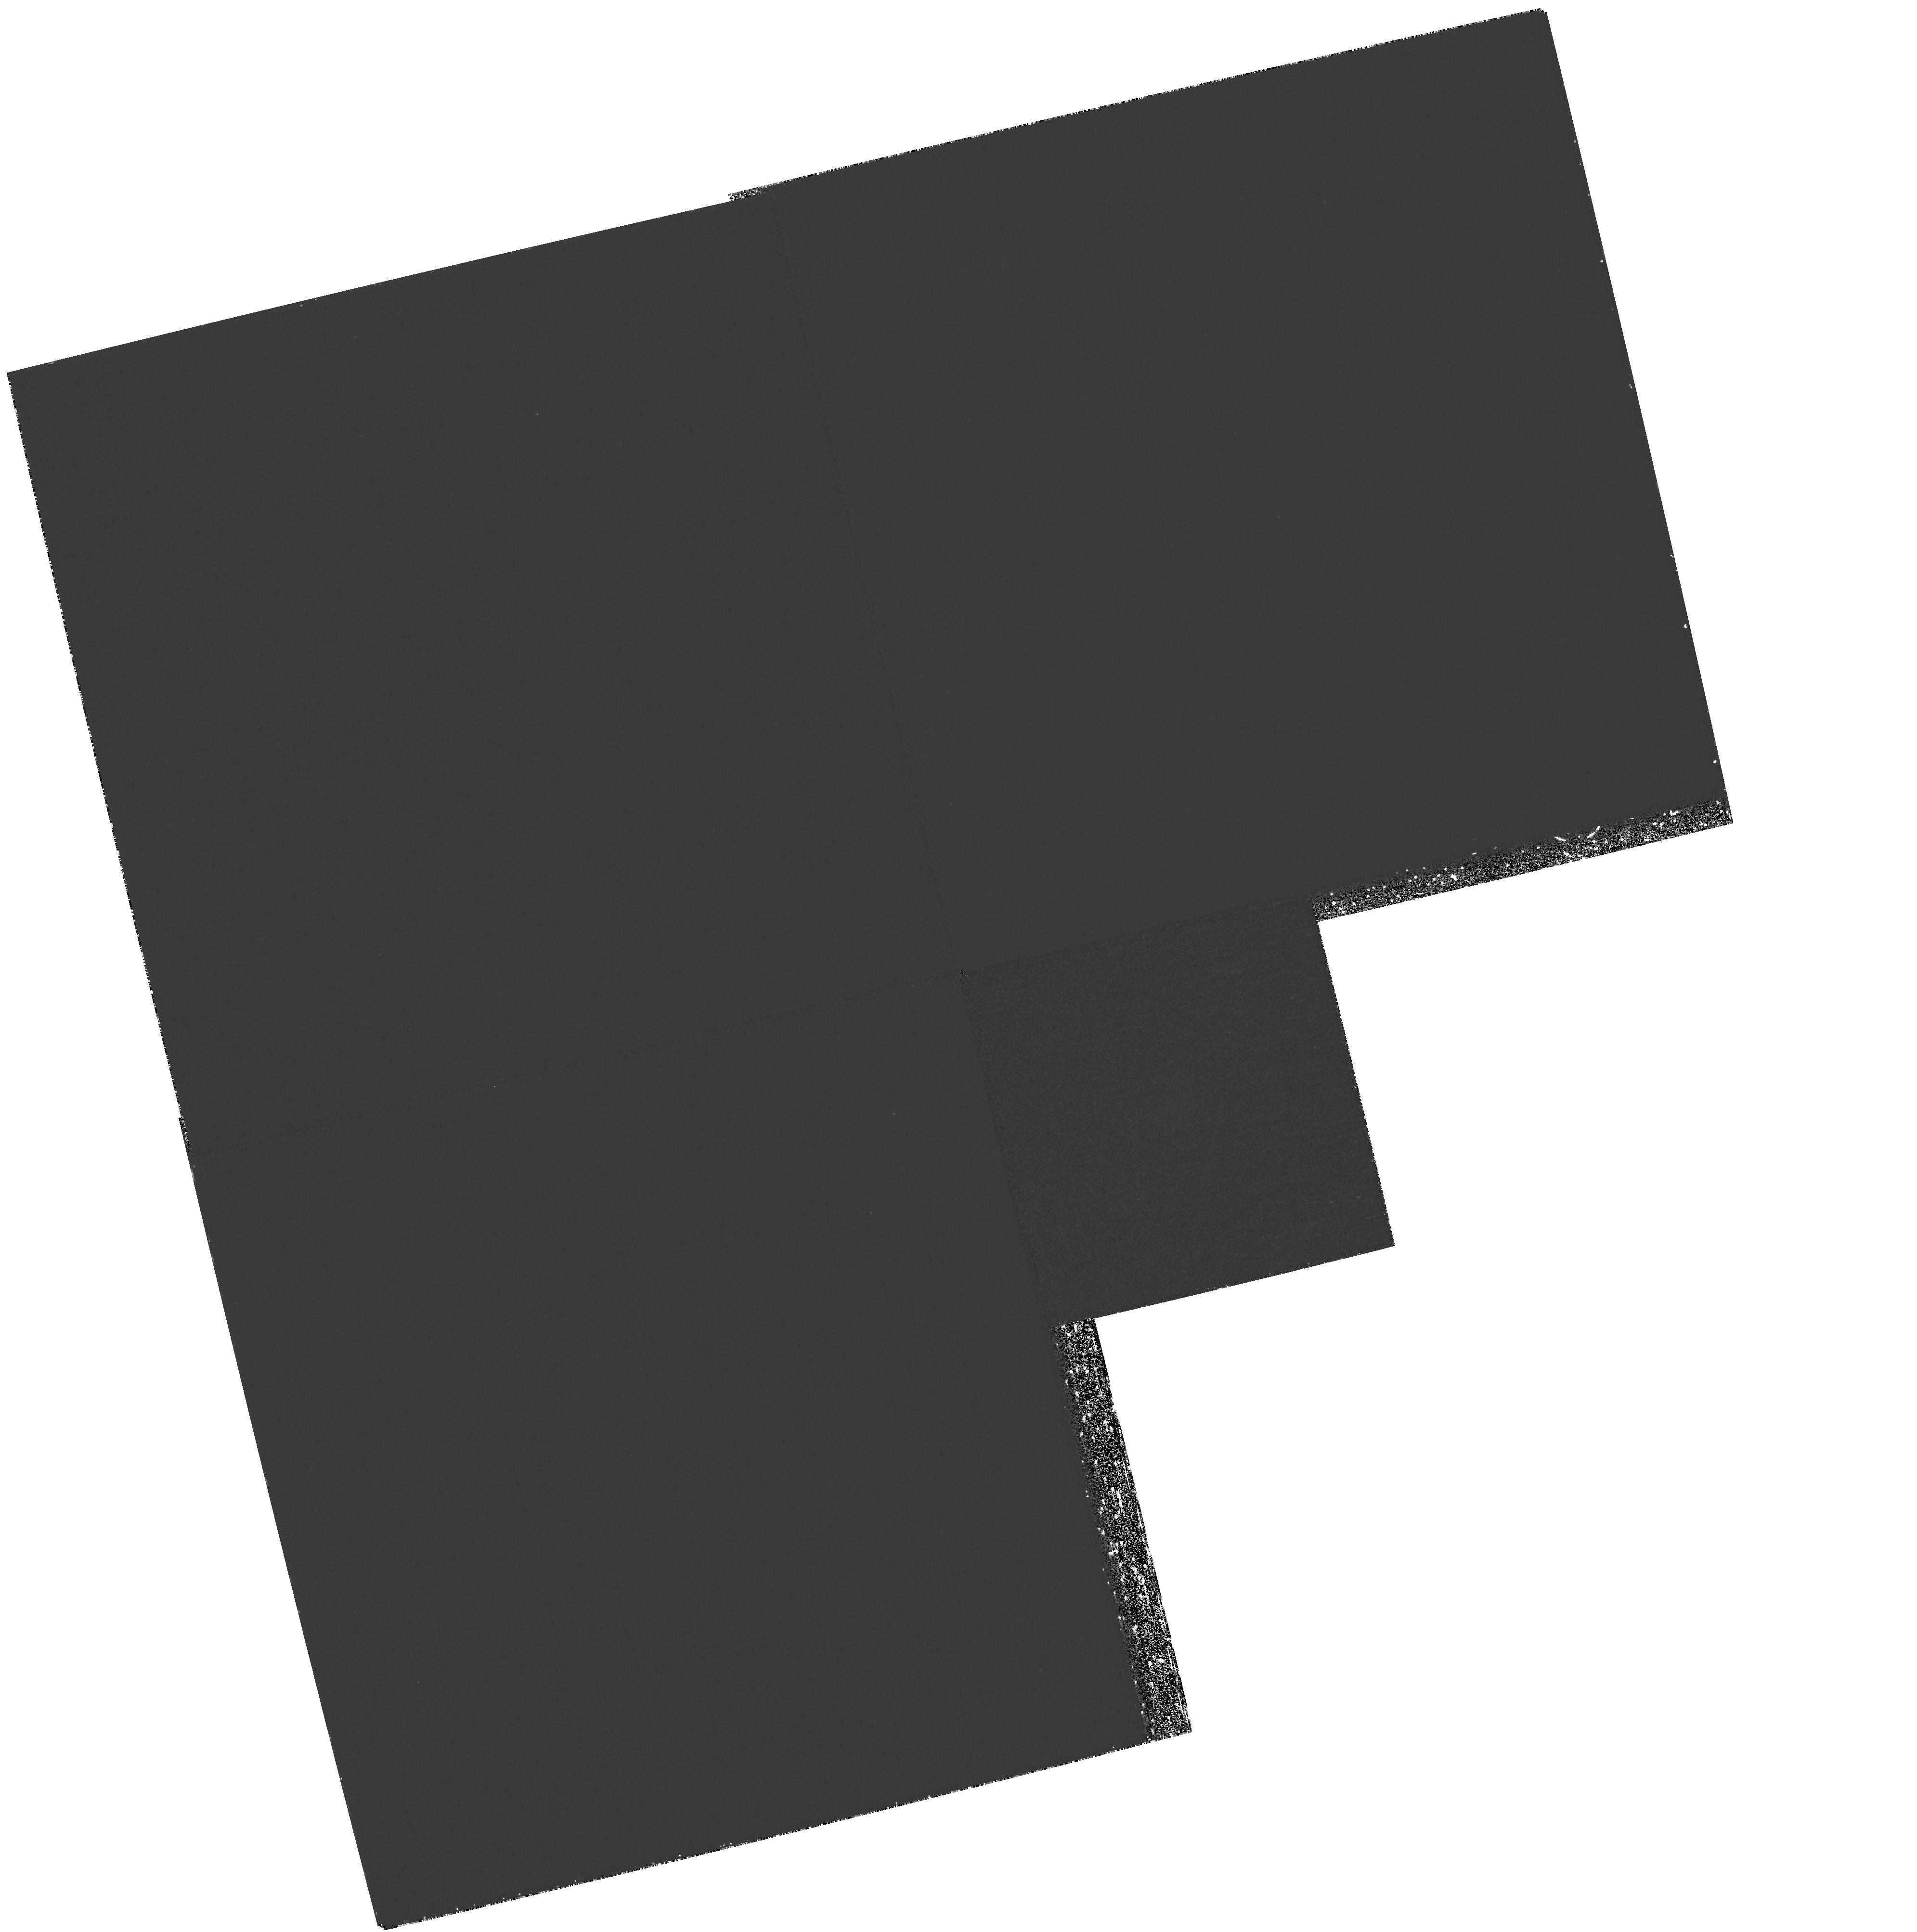
Target: NGC4406
Instrument: WFPC2/PC
Filter: F170W
Exposure: 1.8 h
Observation ID: hst_8725_03_wfpc2_pc_f170w_u66o03

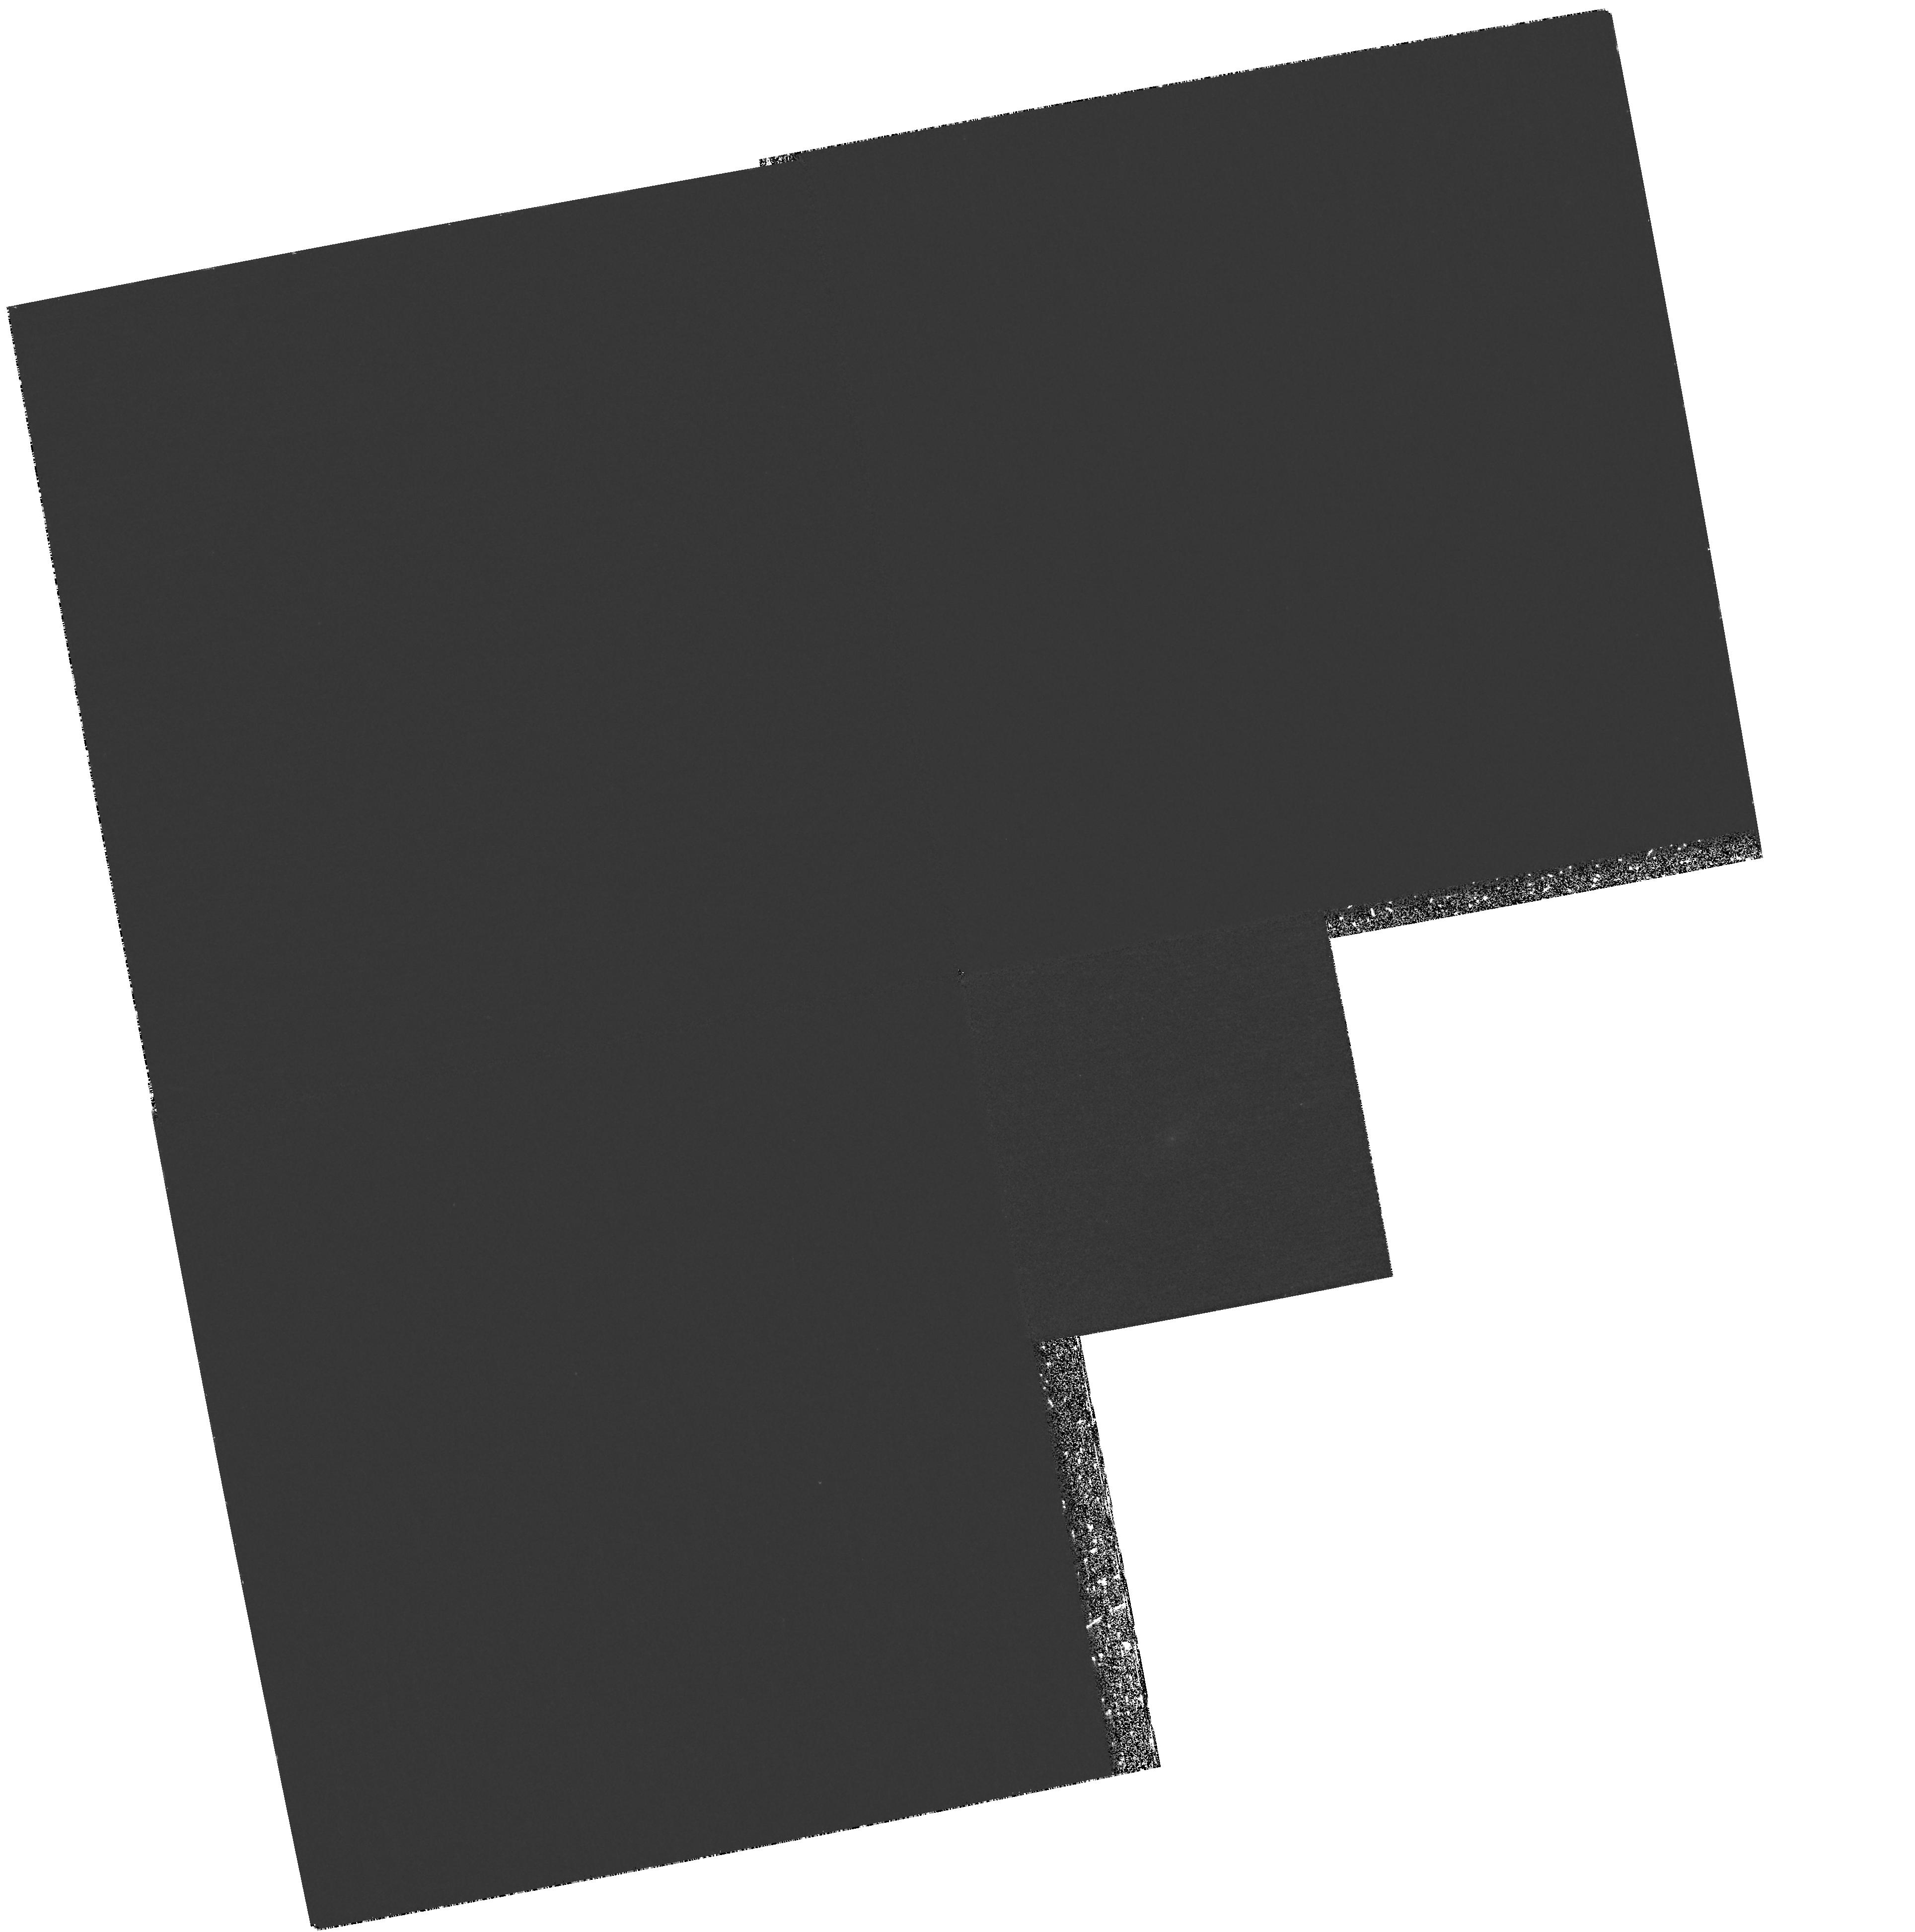
Target: NGC3610
Instrument: WFPC2/PC
Filter: F170W
Exposure: 2.3 h
Observation ID: hst_8725_04_wfpc2_pc_f170w_u66o04

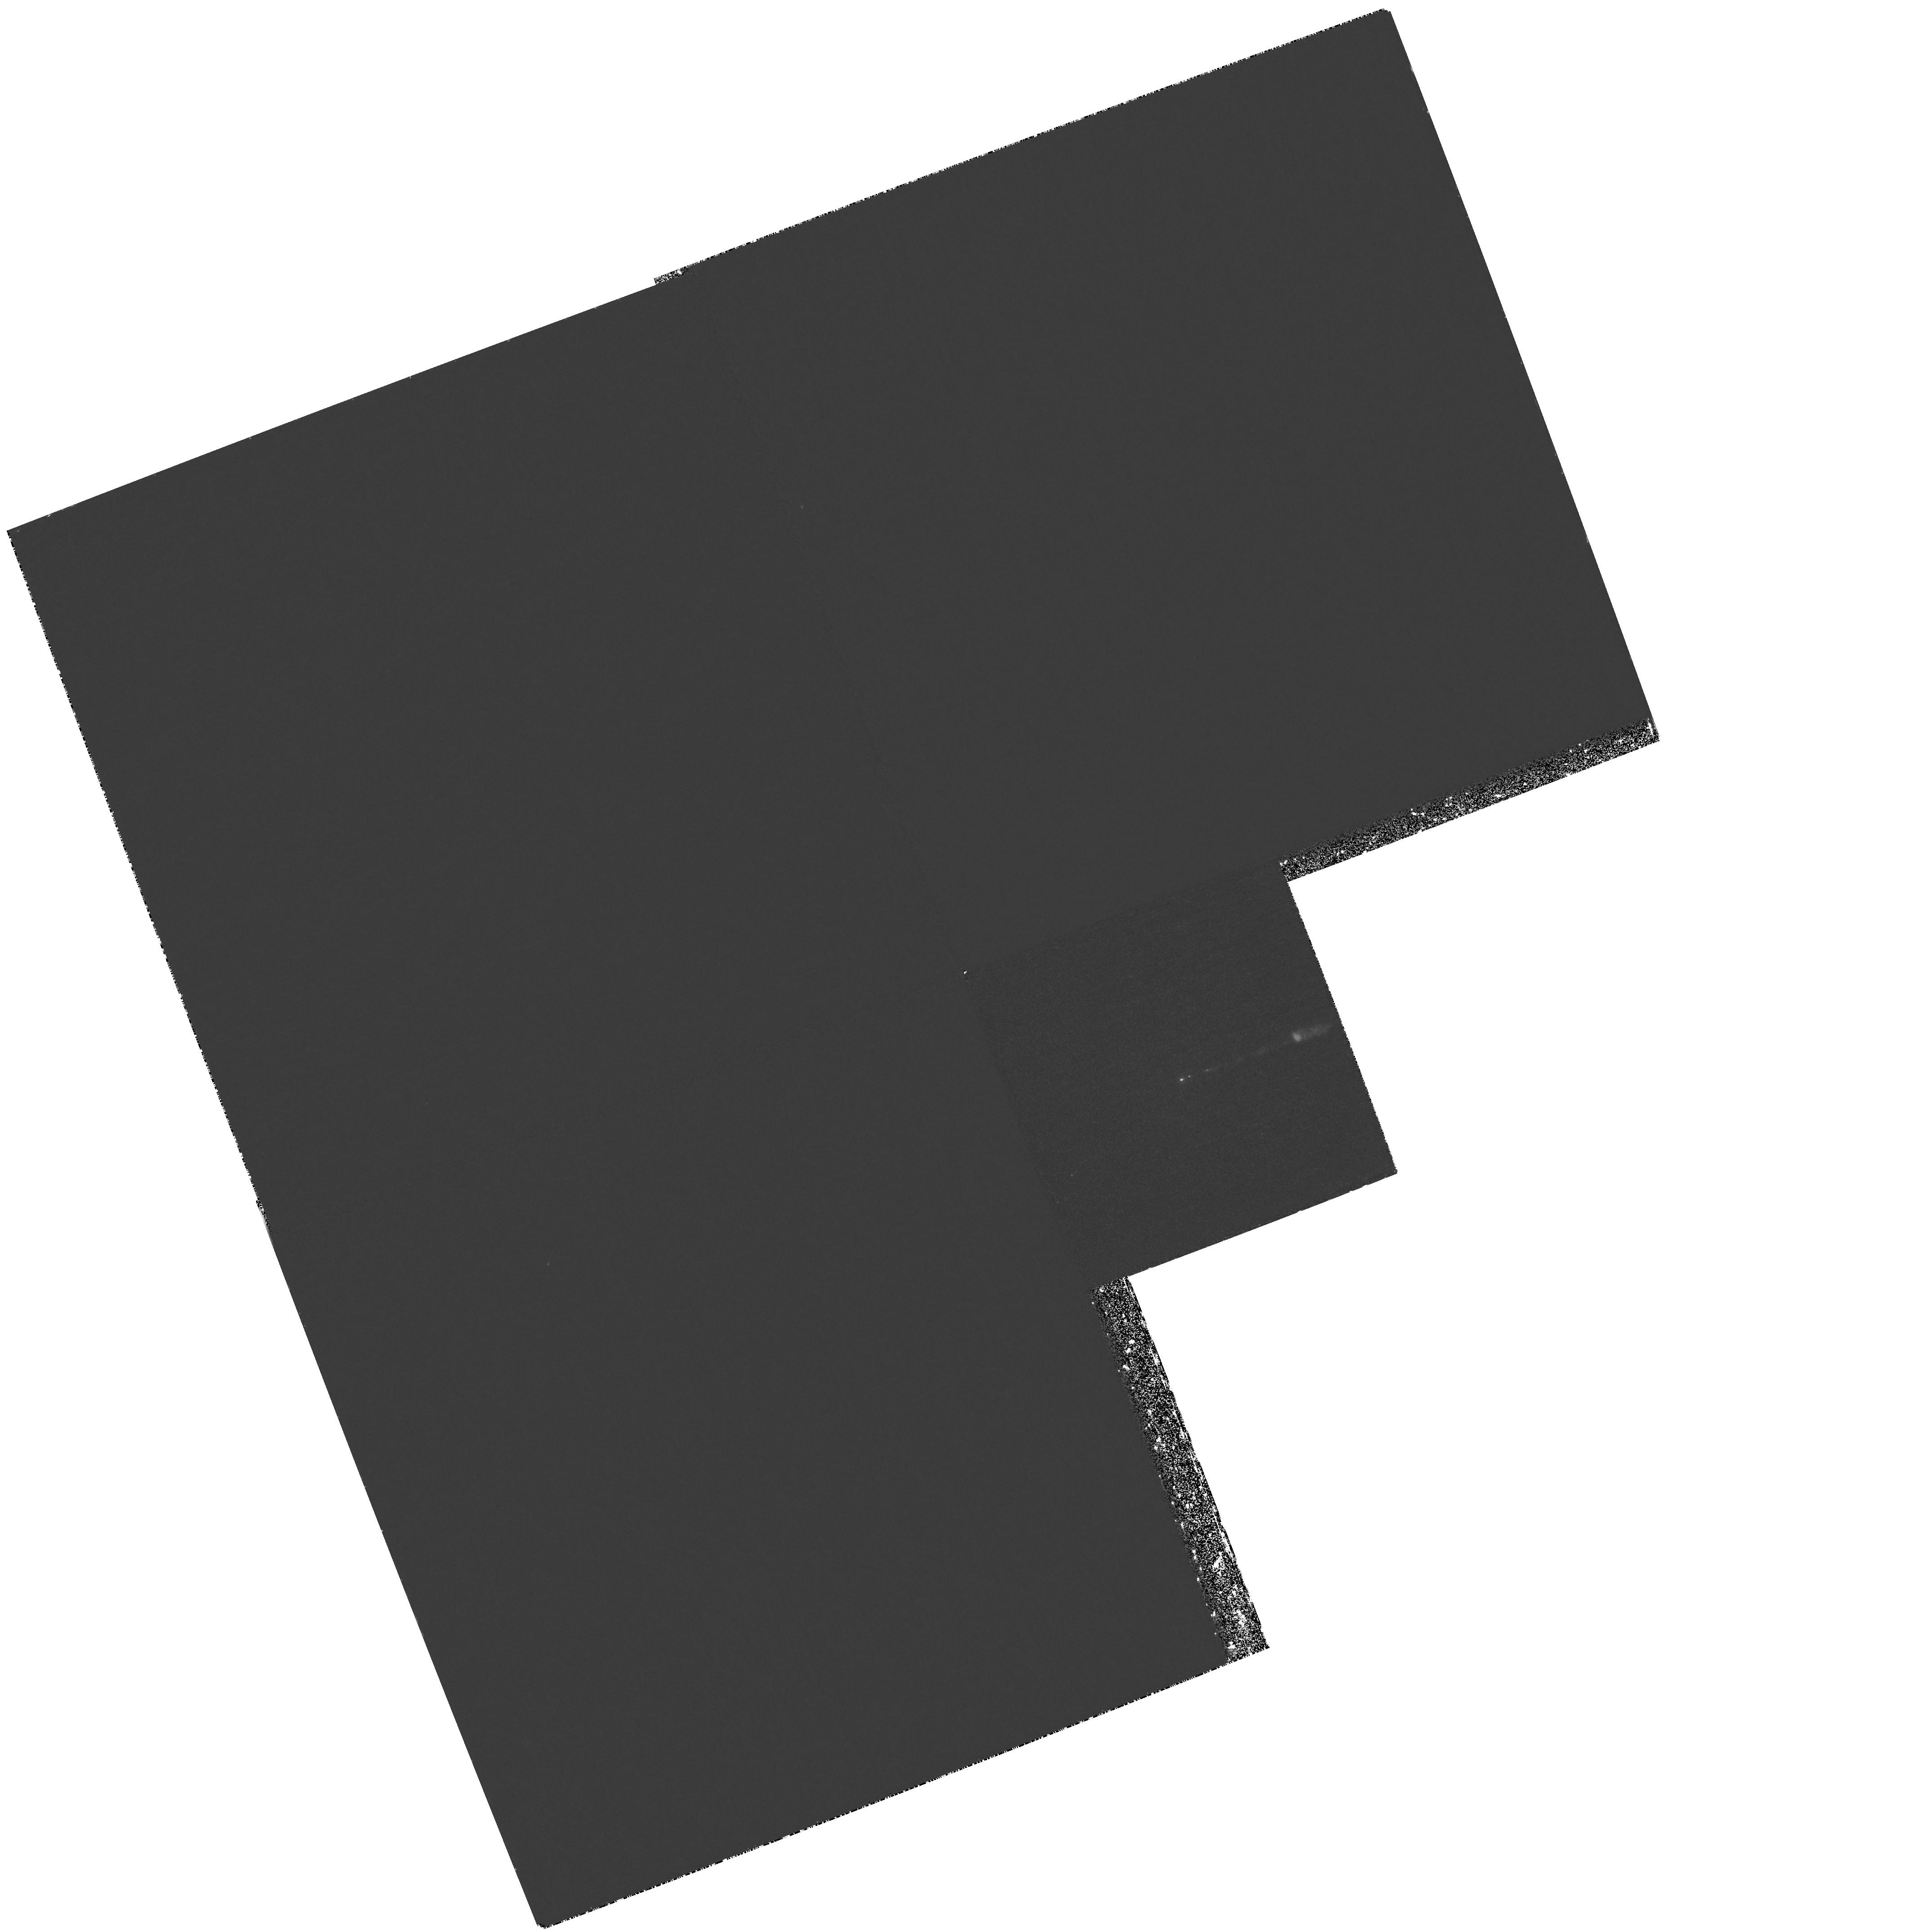
Target: M87
Instrument: WFPC2/PC
Filter: F170W
Exposure: 2.1 h
Observation ID: hst_8725_01_wfpc2_pc_f170w_u66o01

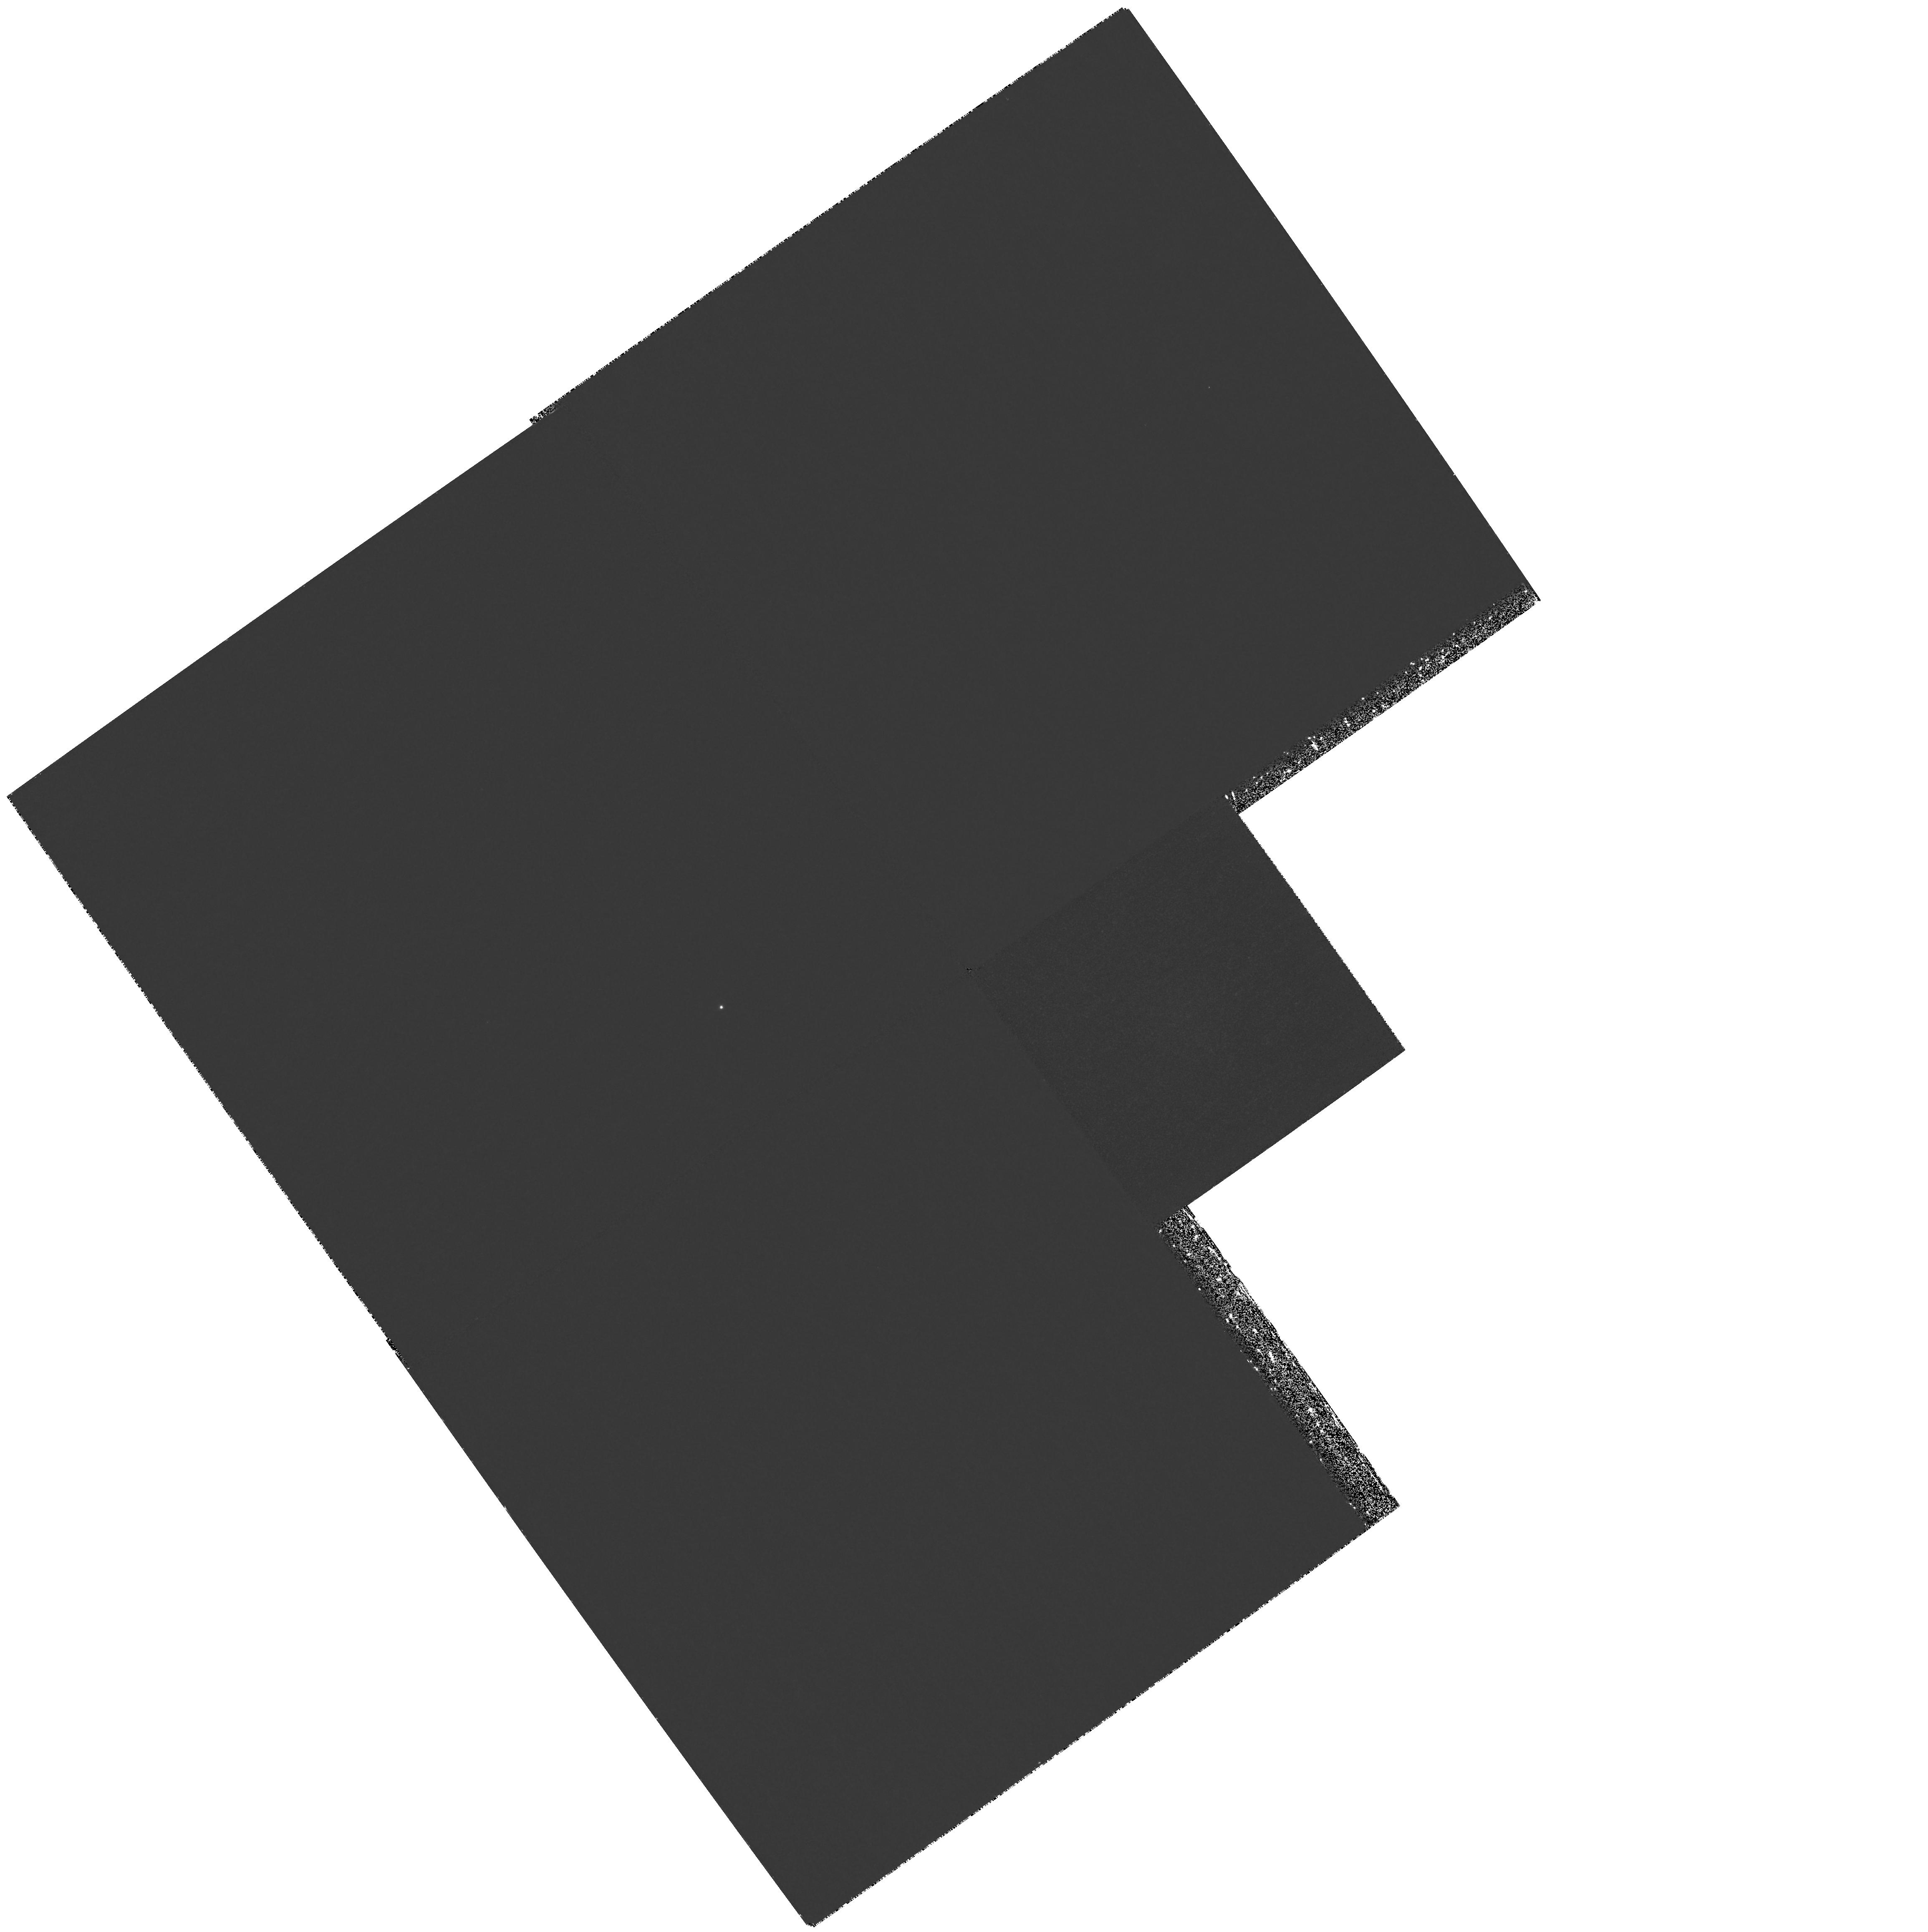
Target: NGC4472
Instrument: WFPC2/PC
Filter: F170W
Exposure: 2.1 h
Observation ID: hst_8725_02_wfpc2_pc_f170w_u66o02

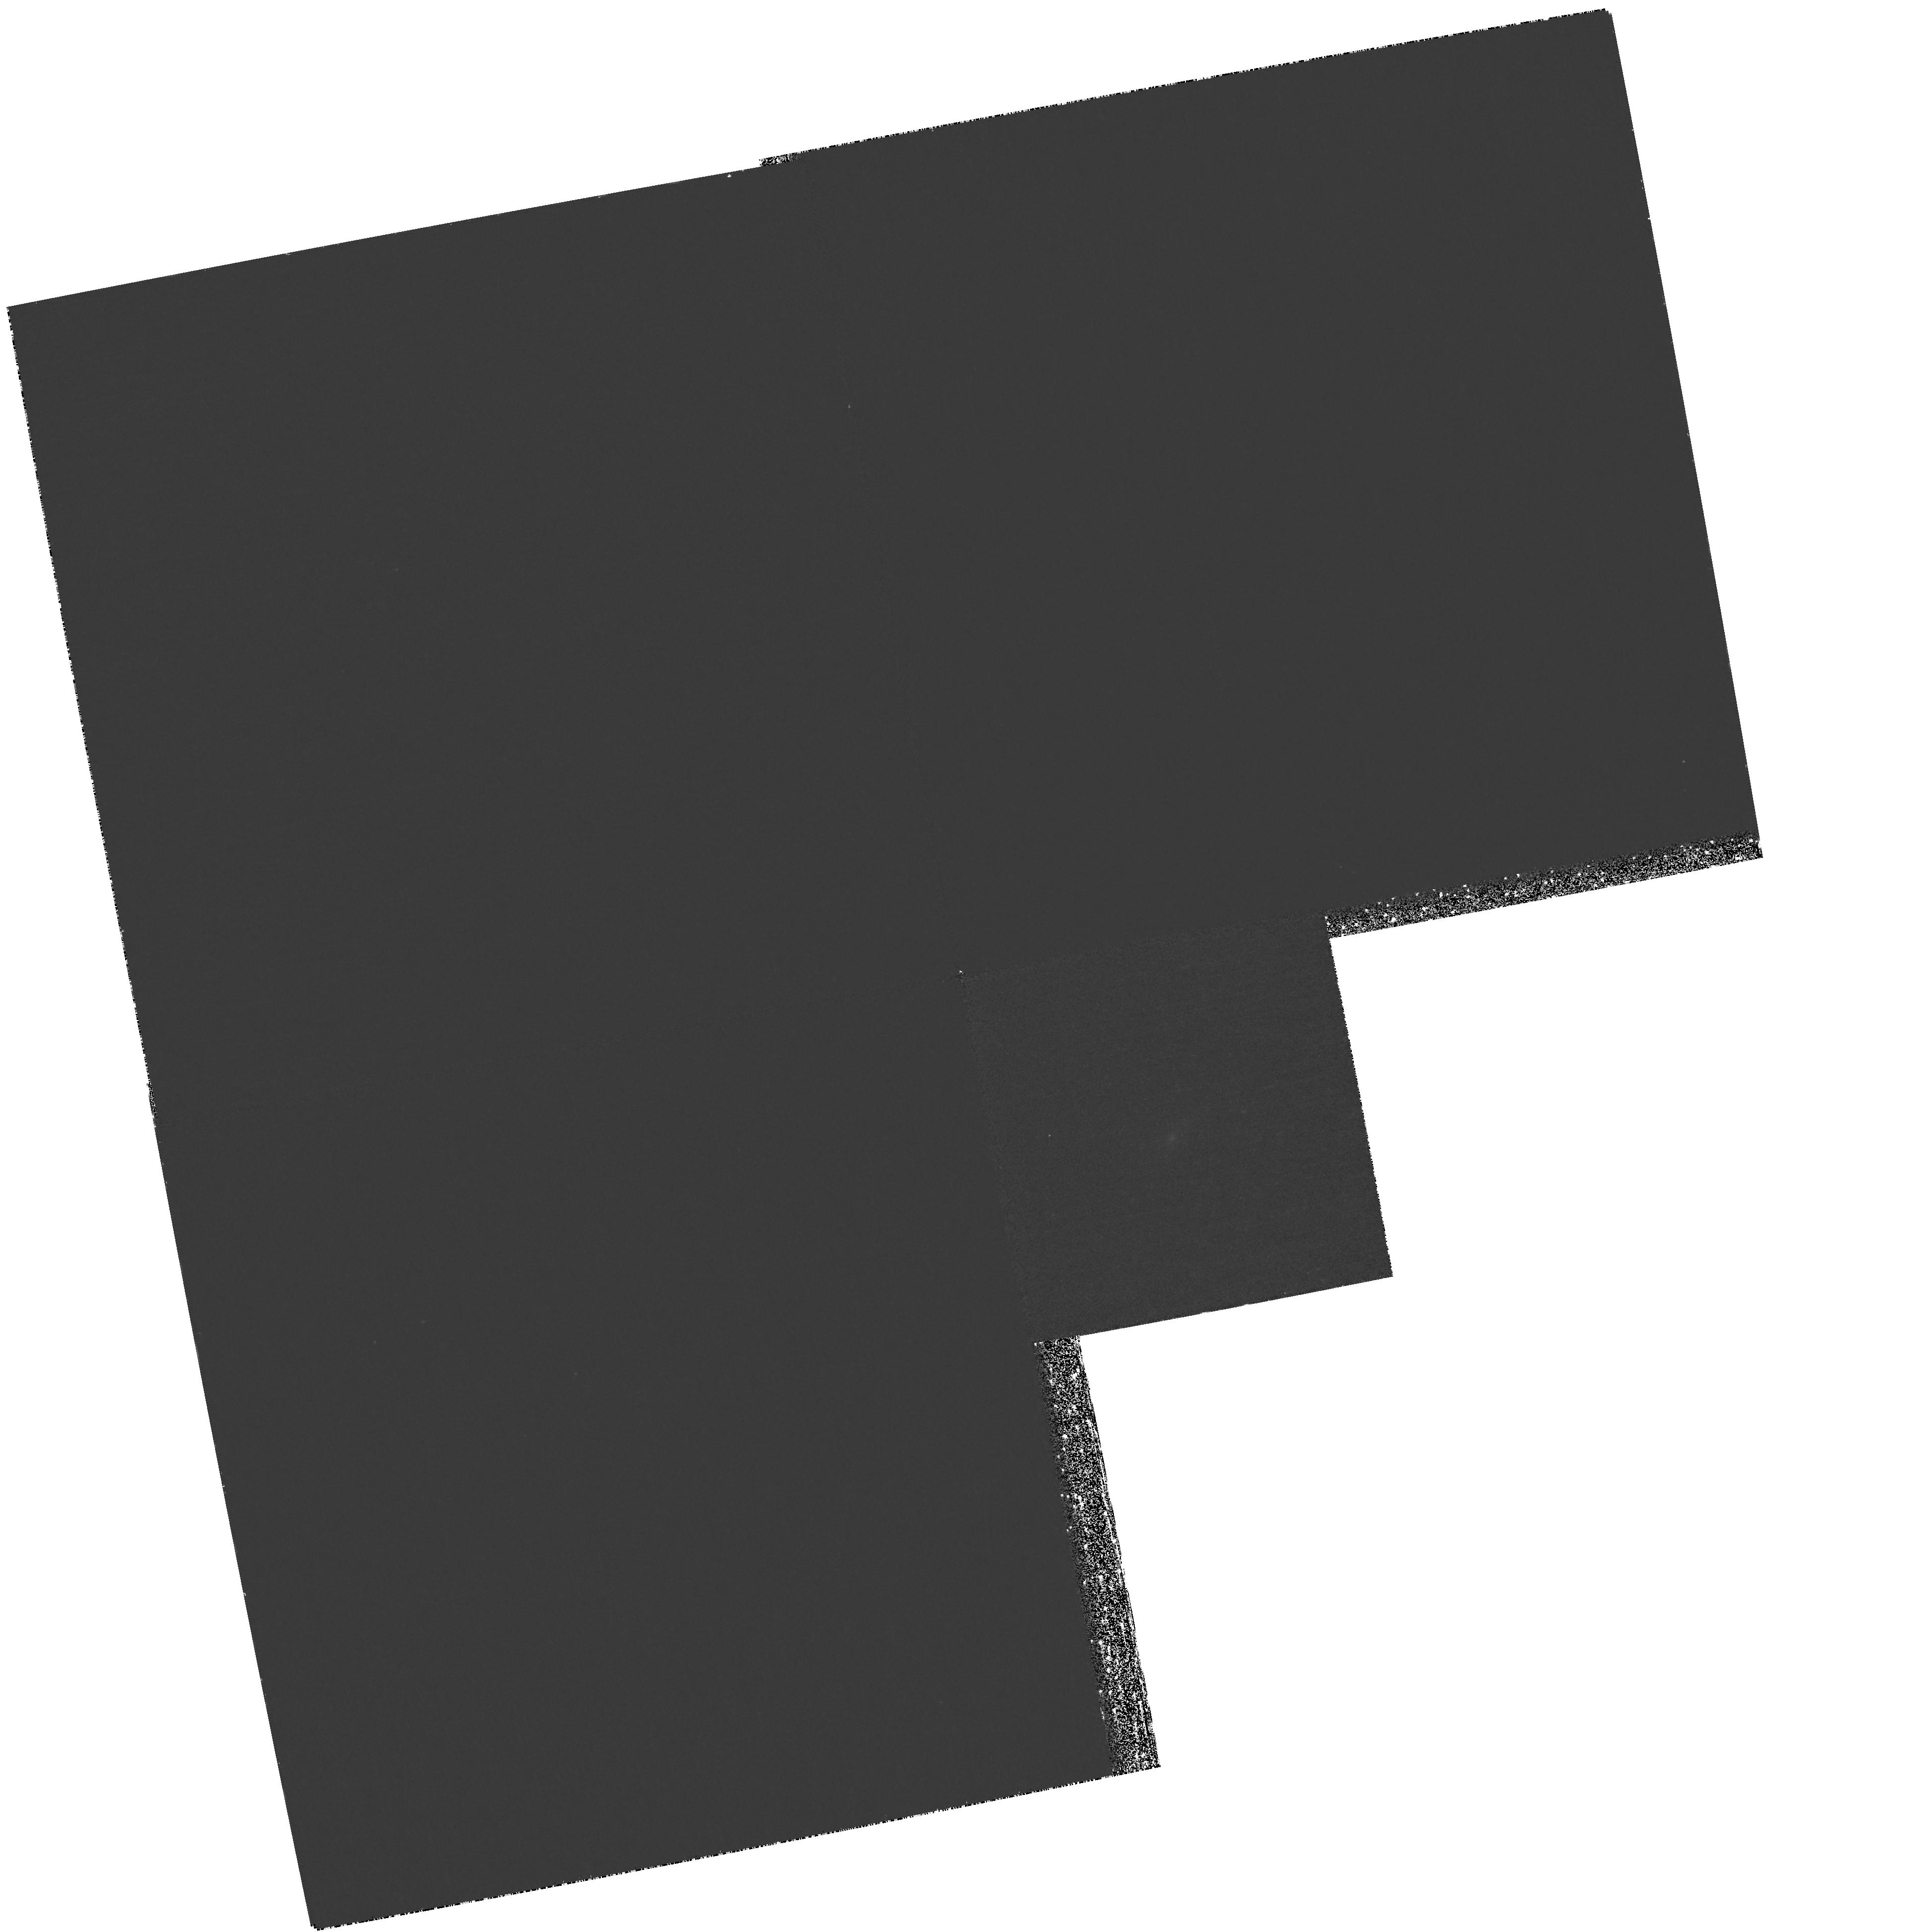
Target: NGC3610
Instrument: WFPC2/PC
Filter: F170W
Exposure: 2.3 h
Observation ID: hst_8725_05_wfpc2_pc_f170w_u66o05

The Formation Epoch{s} of Globular Clusters Around Ellipticals from Ultraviolet Photometry (PI: Zepf, Stephen E.)

We propose to study the formation history of elliptical galaxies by obtaining far-UV photometry of their globular clusters. The far-UV photometry will be used in conjunction with existing optical data to constrain the ages of these clusters, and thus the formation epochs of their host galaxies. Optical data show that globular cluster systems of ellipticals often have bimodal metallicity distributions, indicating an episodic formation history. However, the ages of these formation epochs are uncertain. The age distribution is critical because it directly tests models of the formation of elliptical galaxies and their globular clusters. Specifically, merger models predict that the metal-rich clusters are formed in the merger that made the elliptical and are therefore younger than the metal-poor clusters that come from the halos of the progenitor spirals. Alternatively, if the observed bimodality comes from accreting metal-poor clusters onto an already formed elliptical, then the metal-rich clusters will generally be older. Moreover, age-dating the major formation epochs of elliptical galaxies provides a critical link between the local fossil record and the formation history of ellipticals inferred from deep data. The far-UV to optical color provides this important age information because the stars that make up the horizontal branch are hotter in older stellar populations, with significant evolution for otherwise difficult ages of t > 8 Gyr.